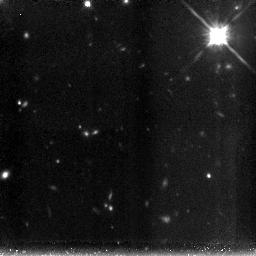
Target: XMMUJ2235
Instrument: NICMOS/NIC3
Filter: F160W
Exposure: 3.6 h
Observation ID: n9b804030

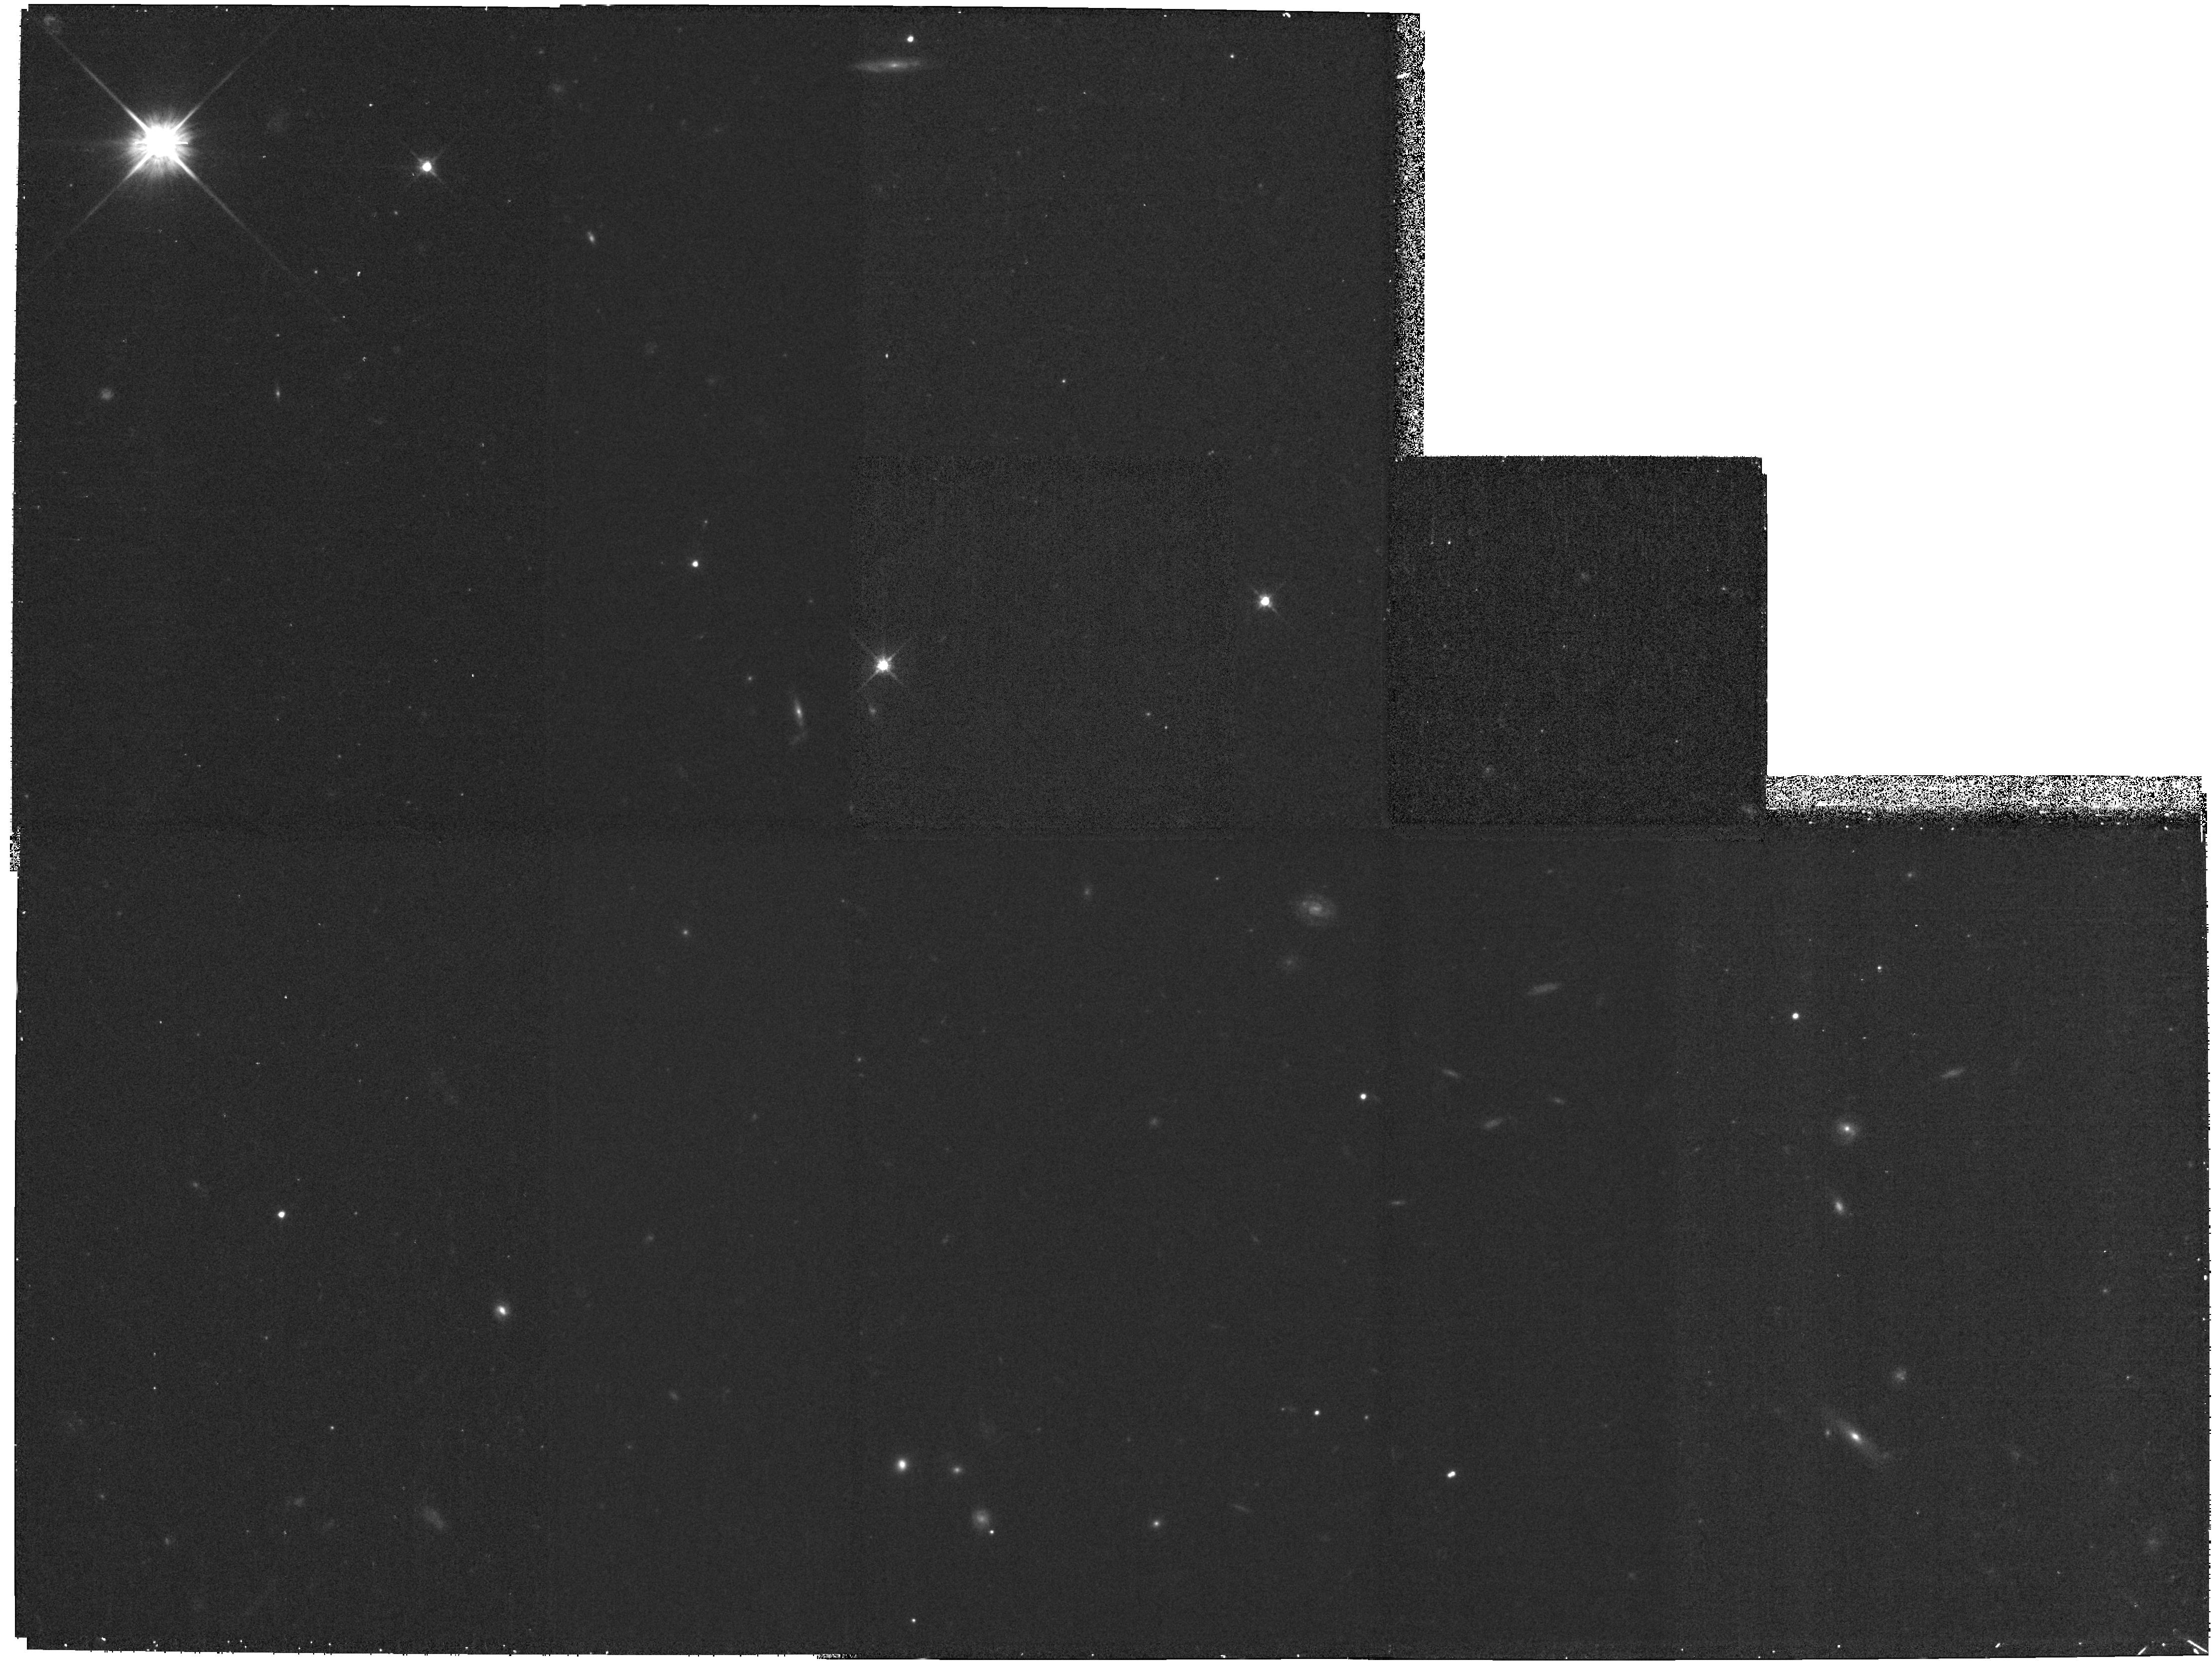
Target: XMMUJ2235
Instrument: WFPC2/PC
Filter: F702W
Exposure: 35 min
Observation ID: hst_10531_01_wfpc2_pc_f702w_u9b801

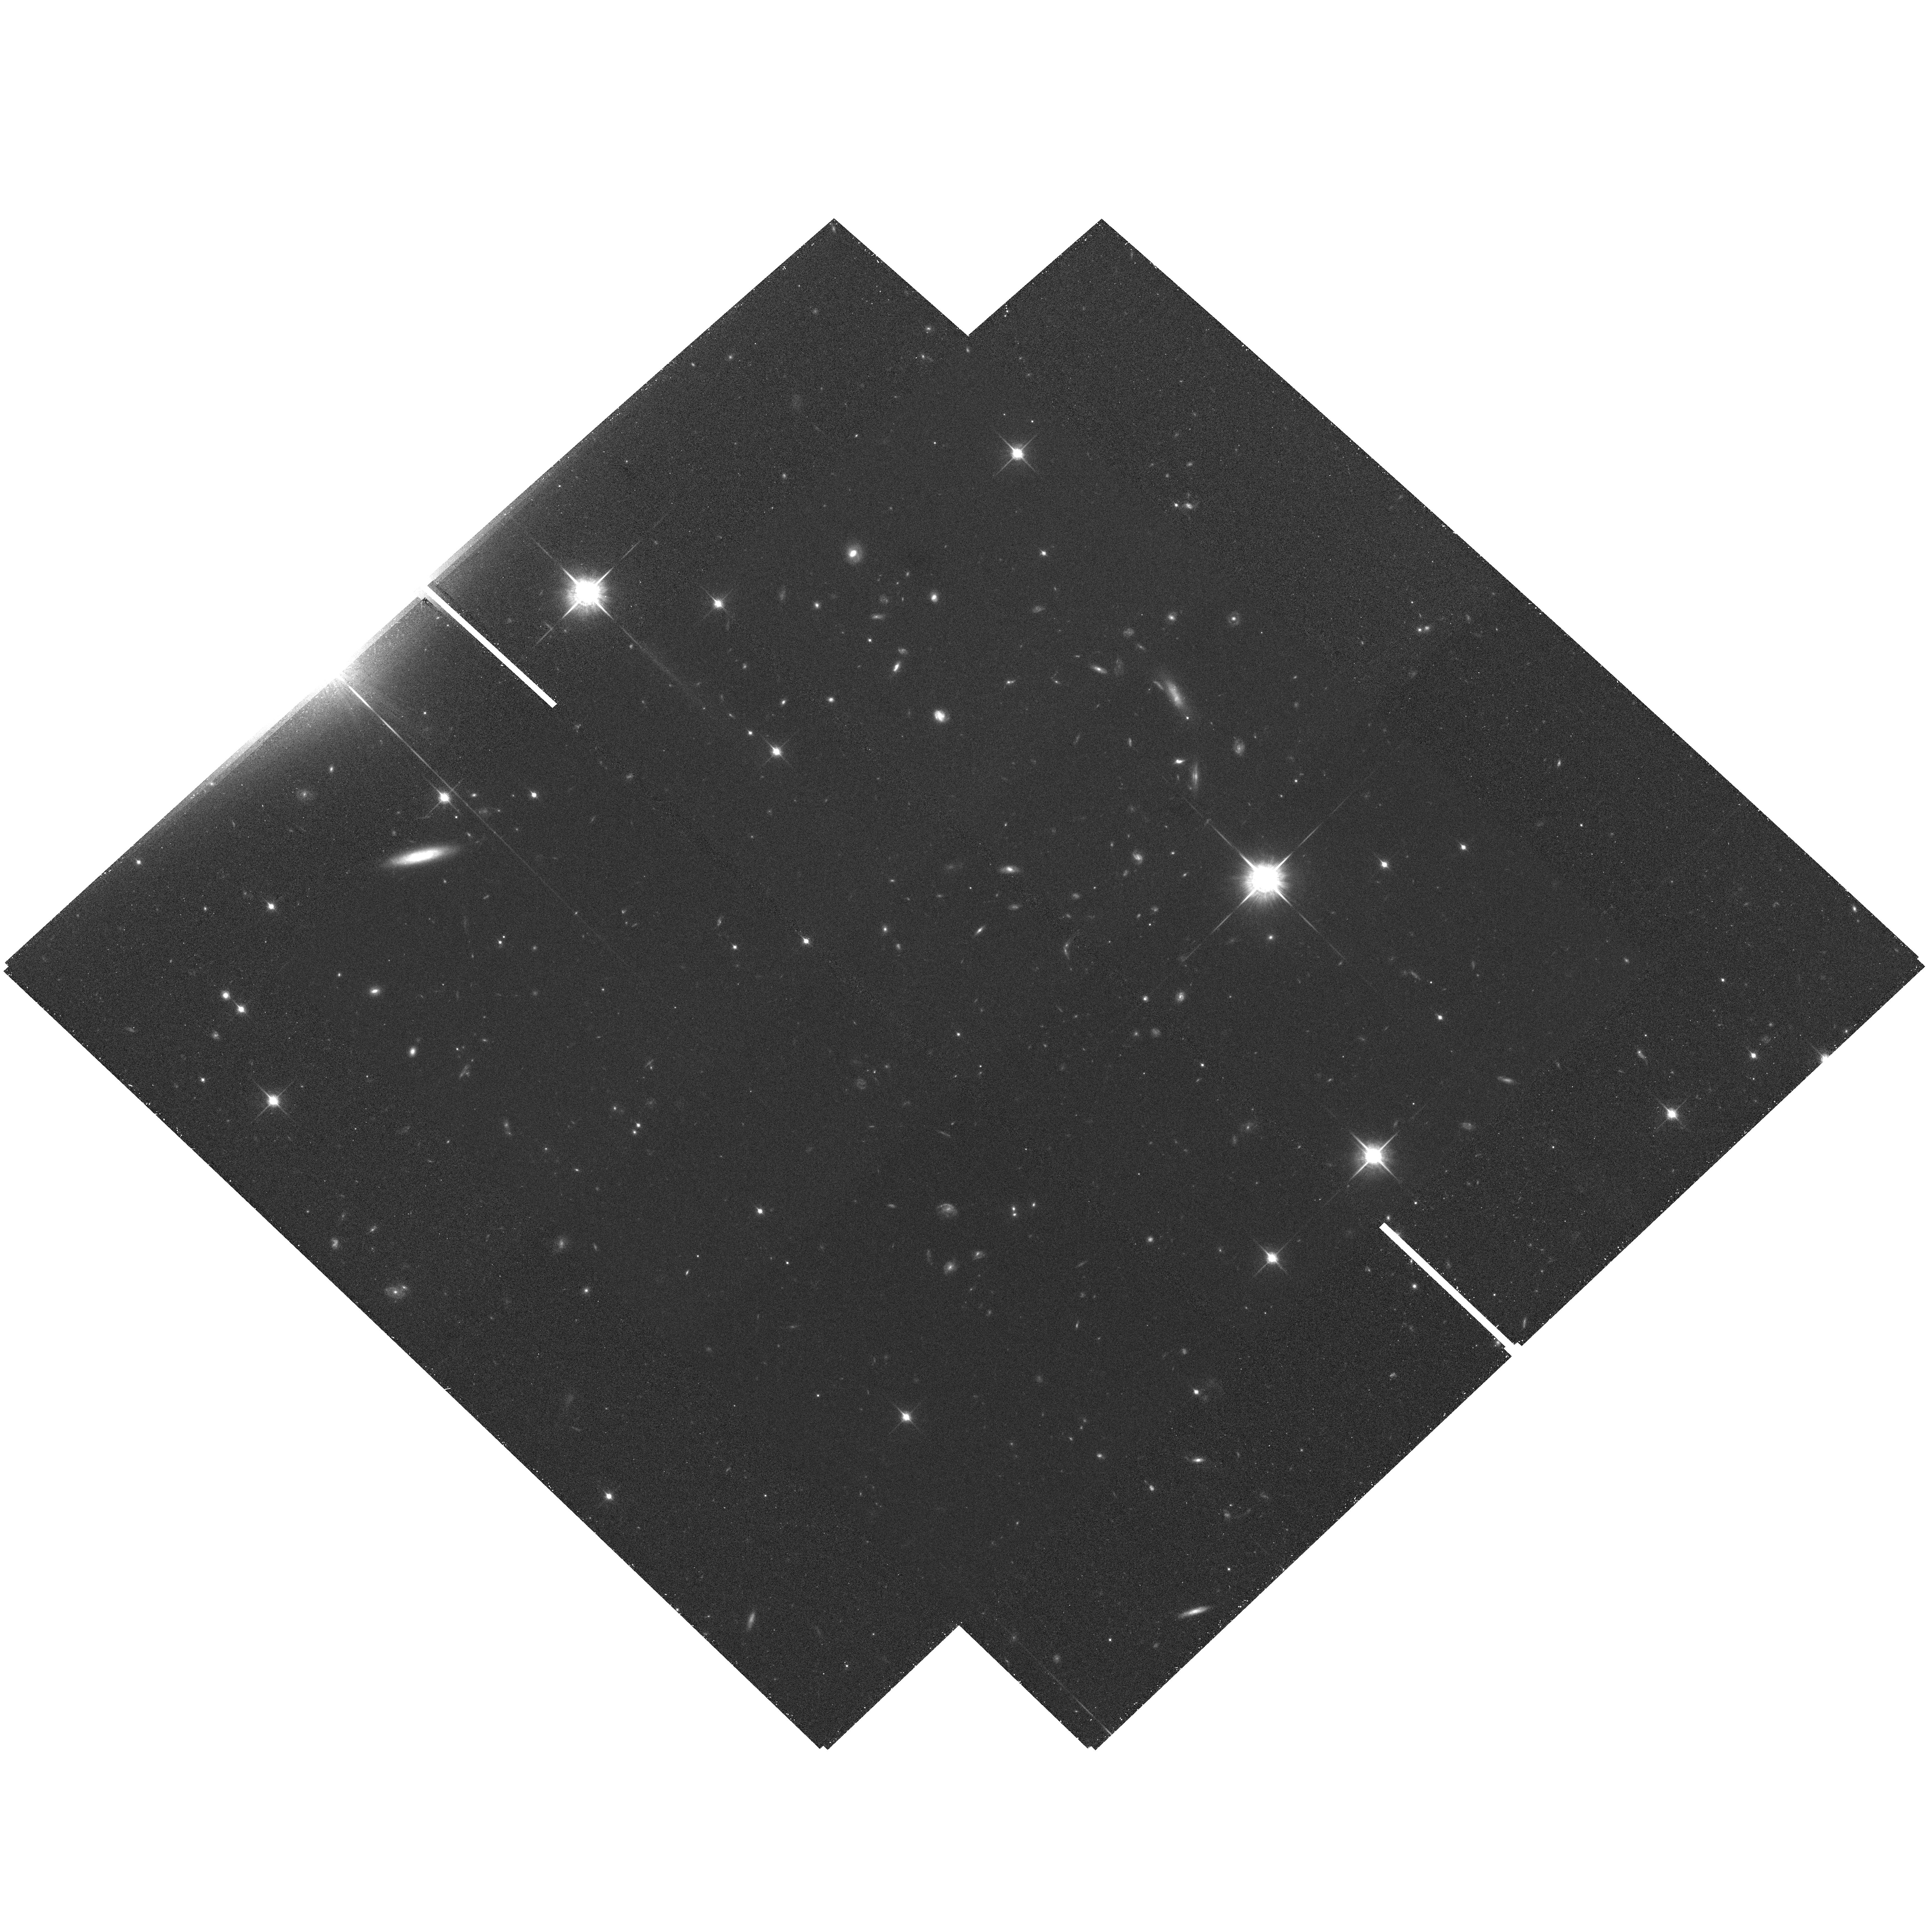
Target: XMMUJ2235
Instrument: ACS/WFC
Filter: F850LP
Exposure: 50 min
Observation ID: hst_10531_01_acs_wfc_f850lp_j9b801

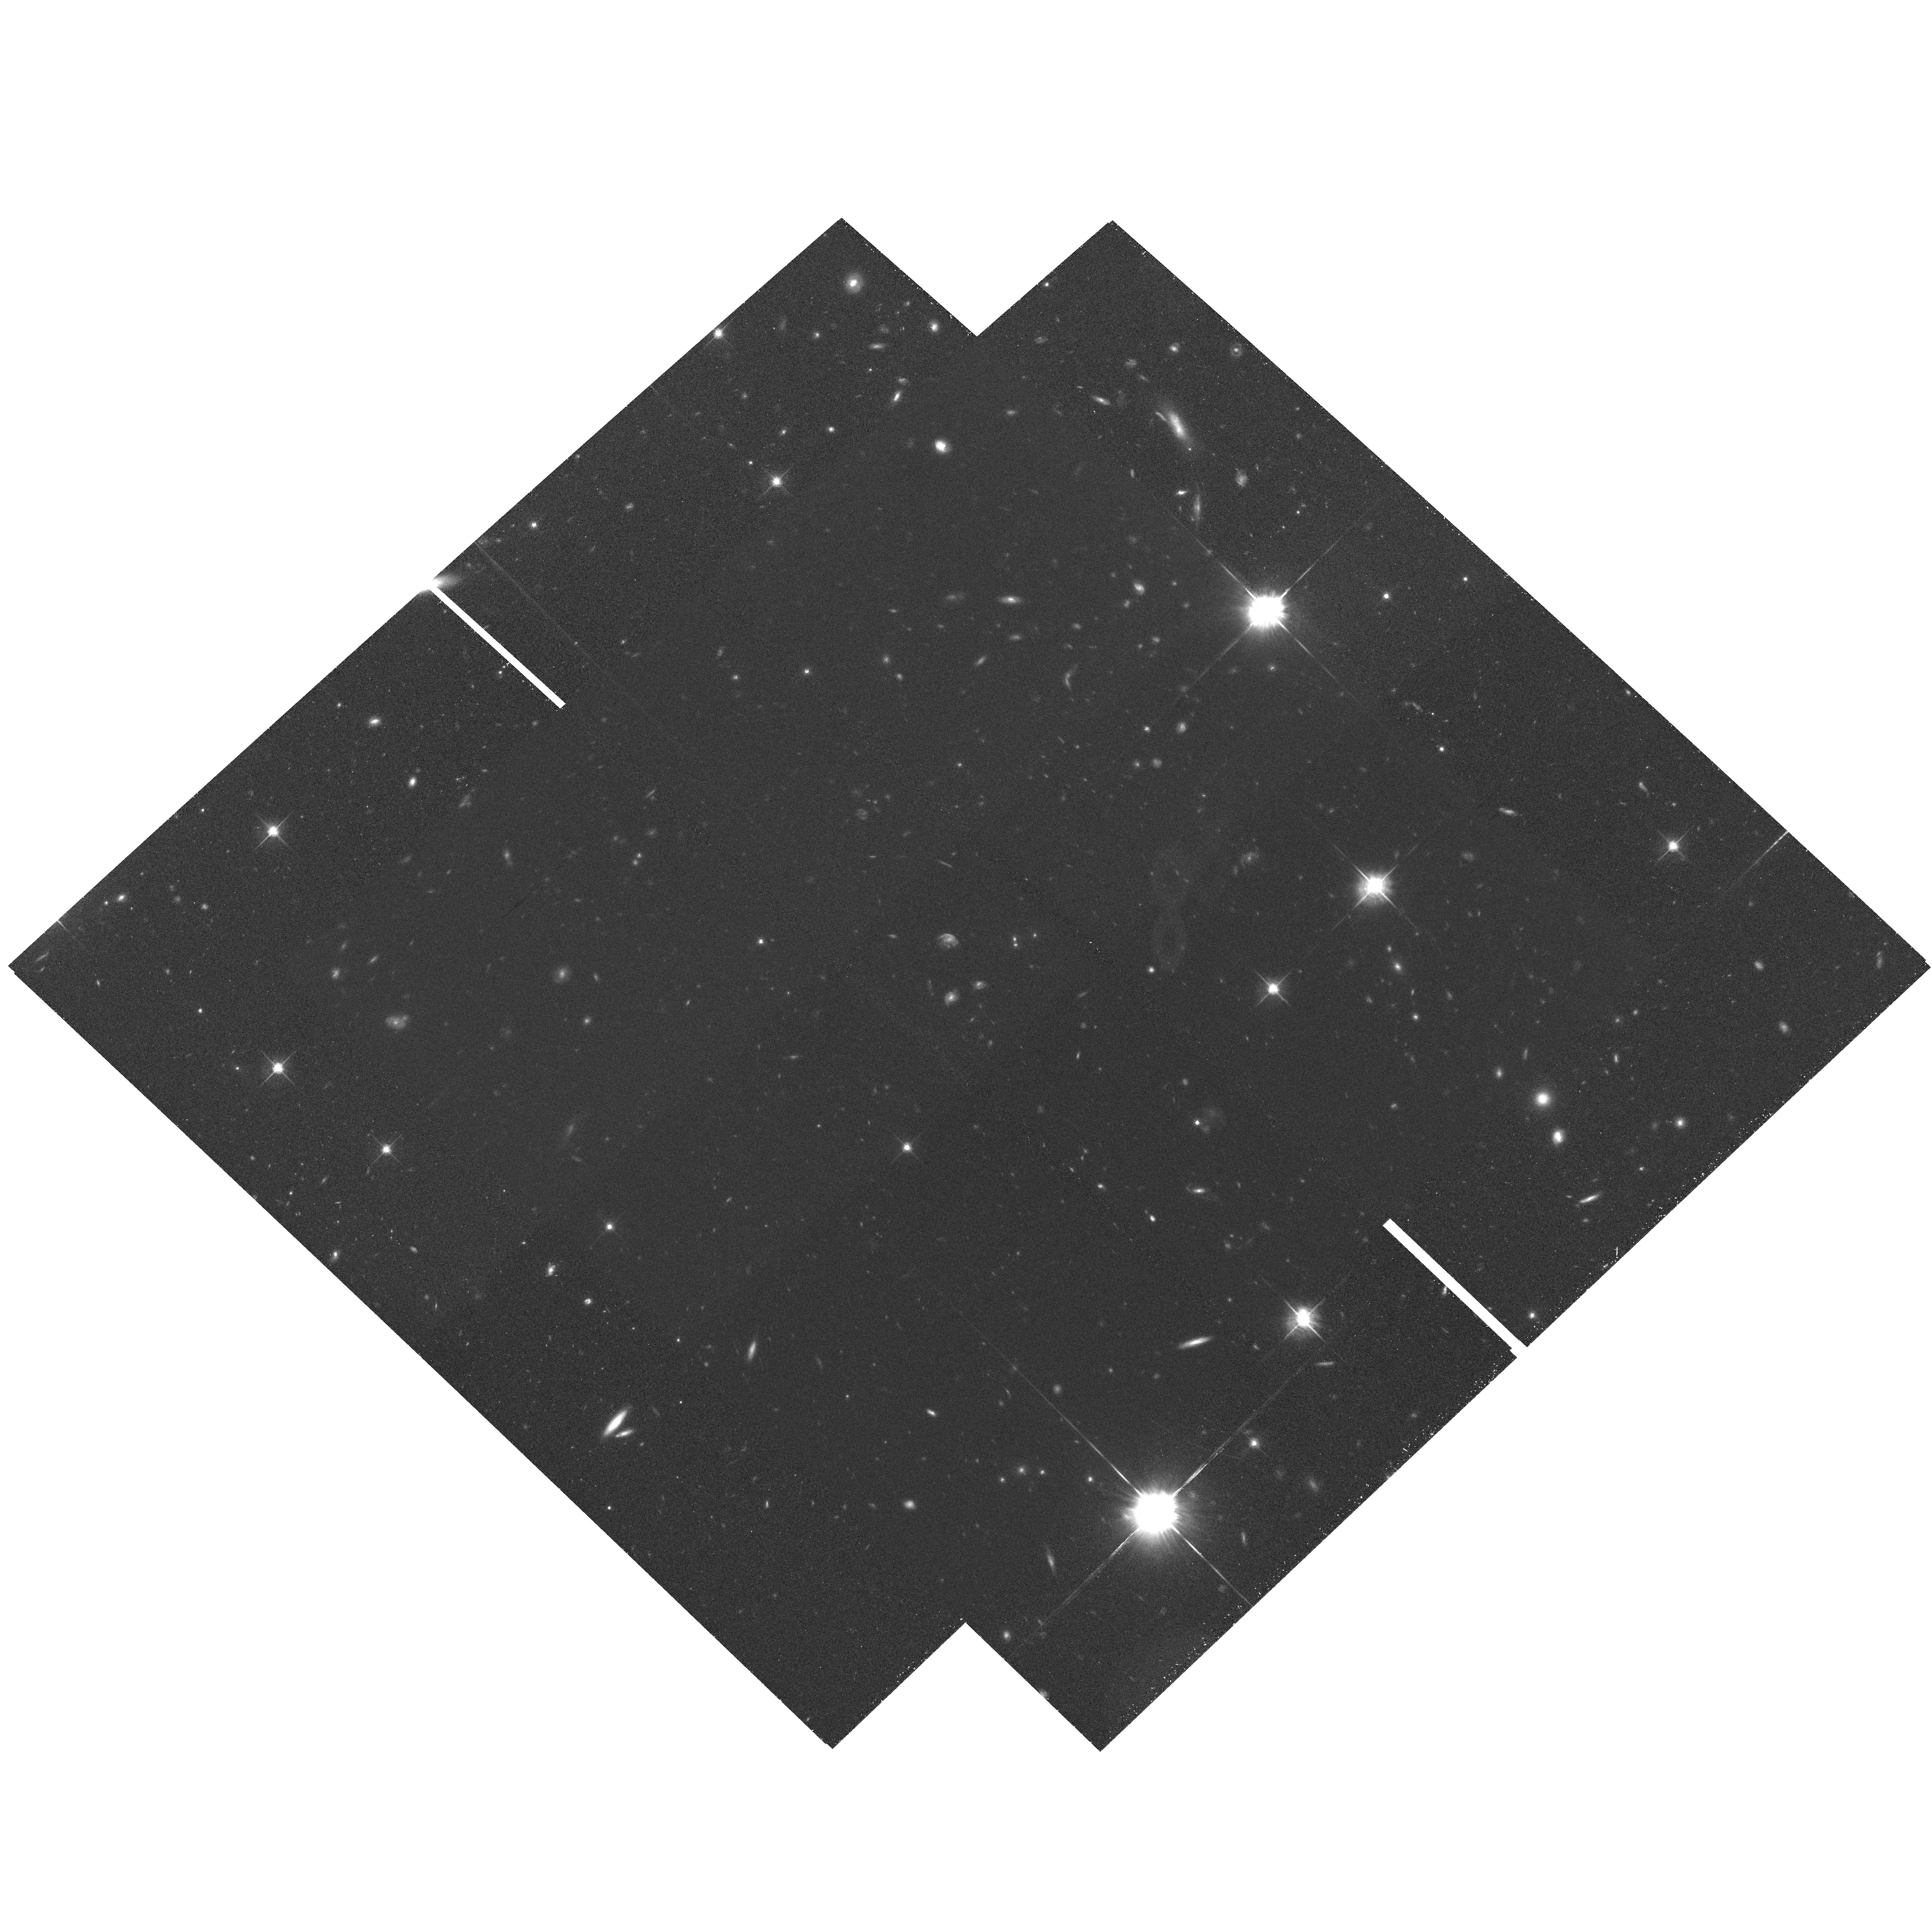
Target: XMMUJ2235
Instrument: ACS/WFC
Filter: F775W
Exposure: 50 min
Observation ID: hst_10531_03_acs_wfc_f775w_j9b803

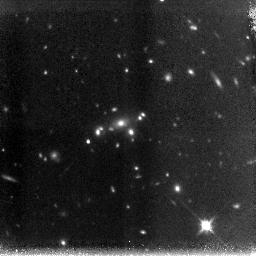
Target: XMMUJ2235
Instrument: NICMOS/NIC3
Filter: F160W
Exposure: 2.1 h
Observation ID: n9b801030

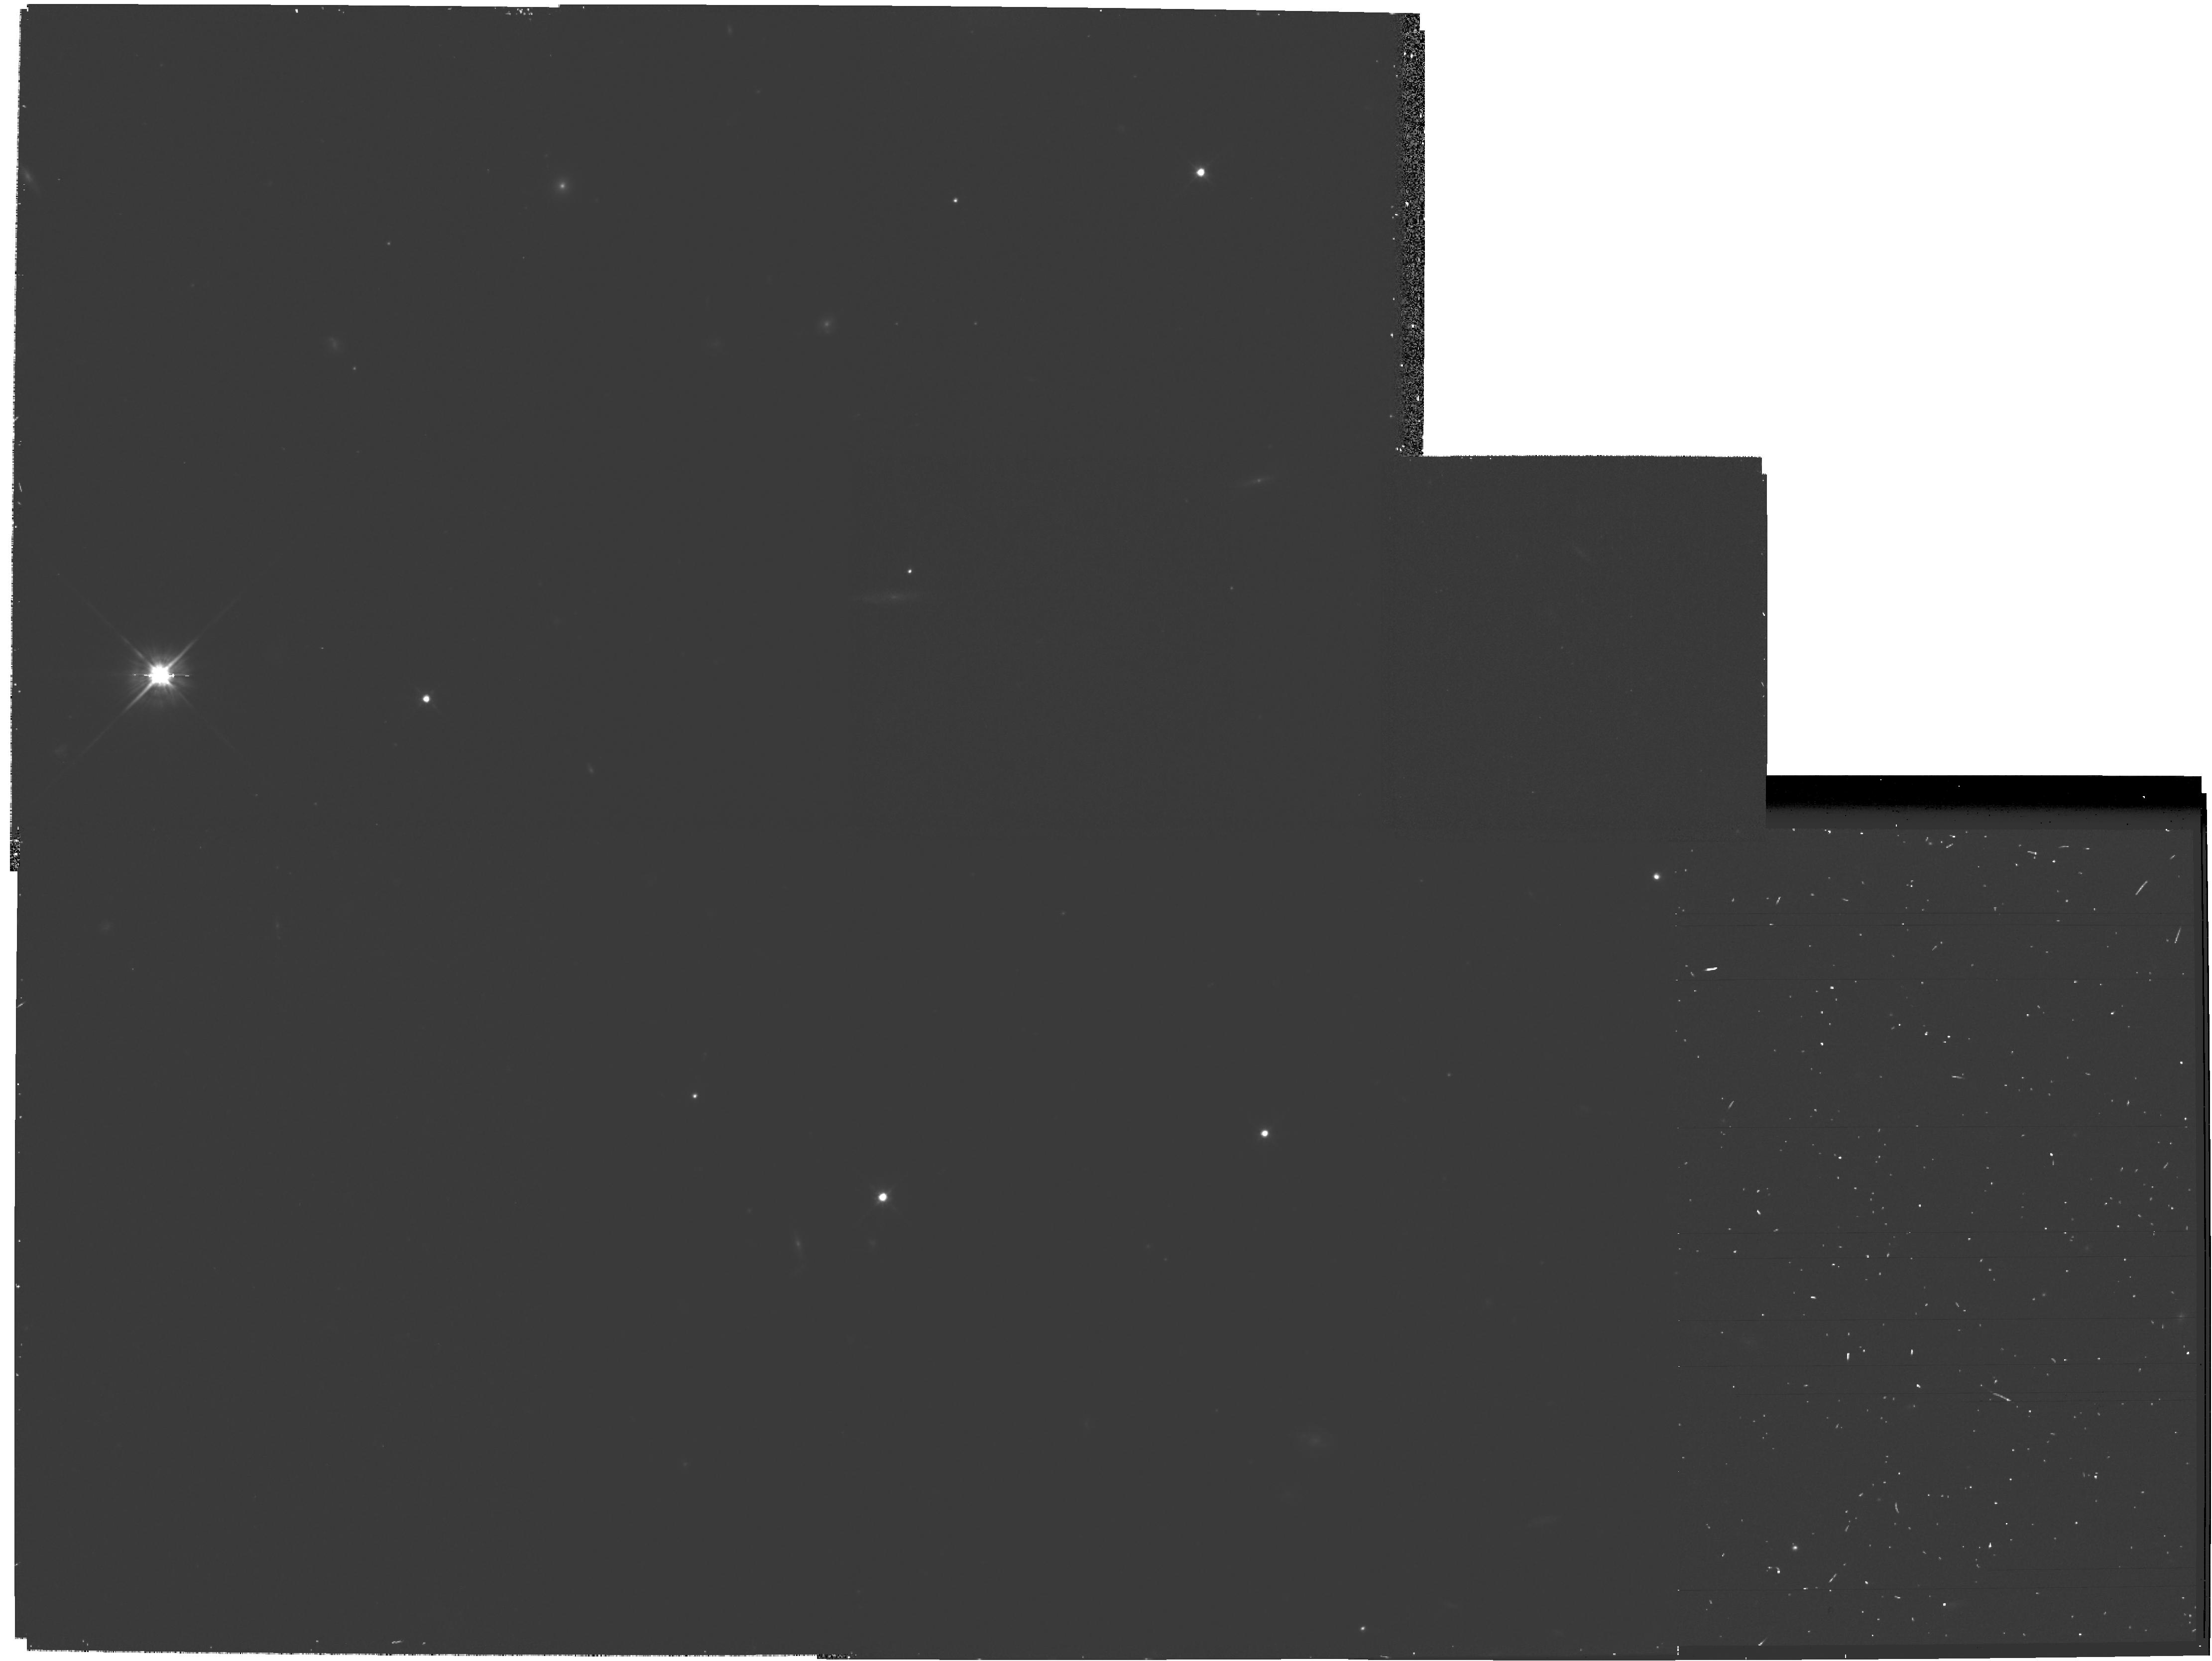
Target: XMMUJ2235
Instrument: WFPC2/PC
Filter: F702W
Exposure: 35 min
Observation ID: hst_10531_02_wfpc2_pc_f702w_u9b802

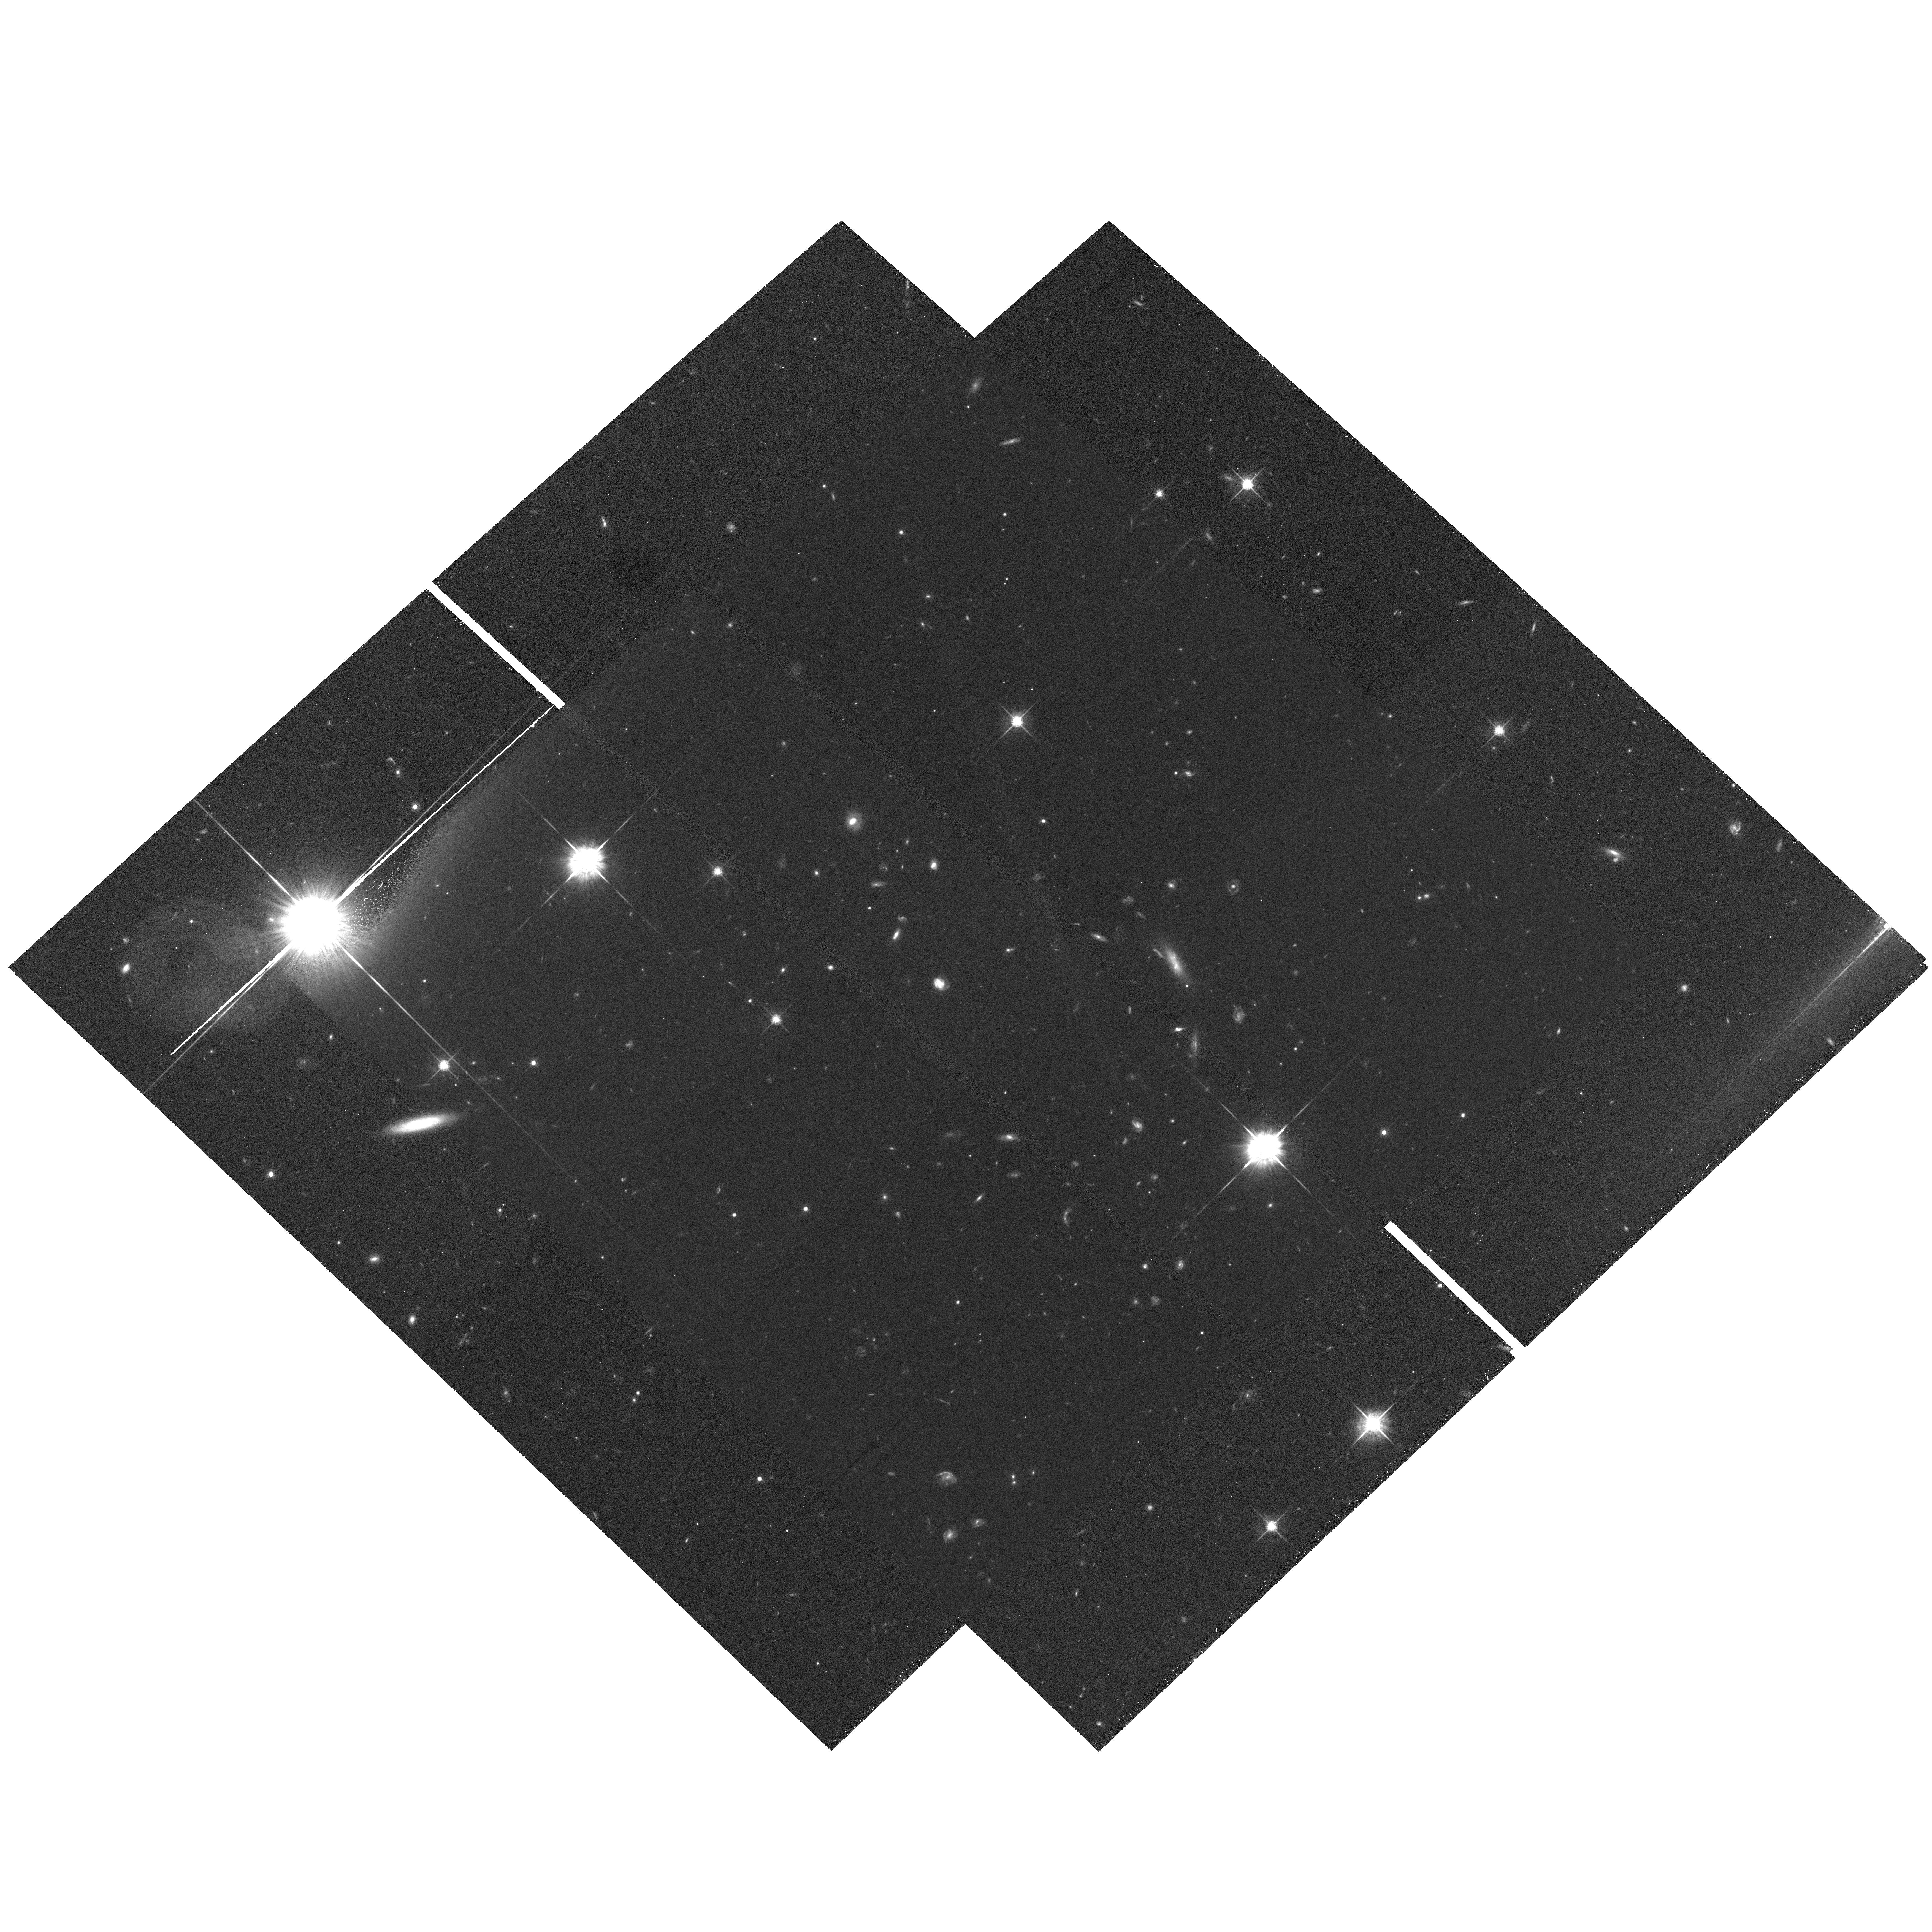
Target: XMMUJ2235
Instrument: ACS/WFC
Filter: F775W
Exposure: 50 min
Observation ID: hst_10531_02_acs_wfc_f775w_j9b802

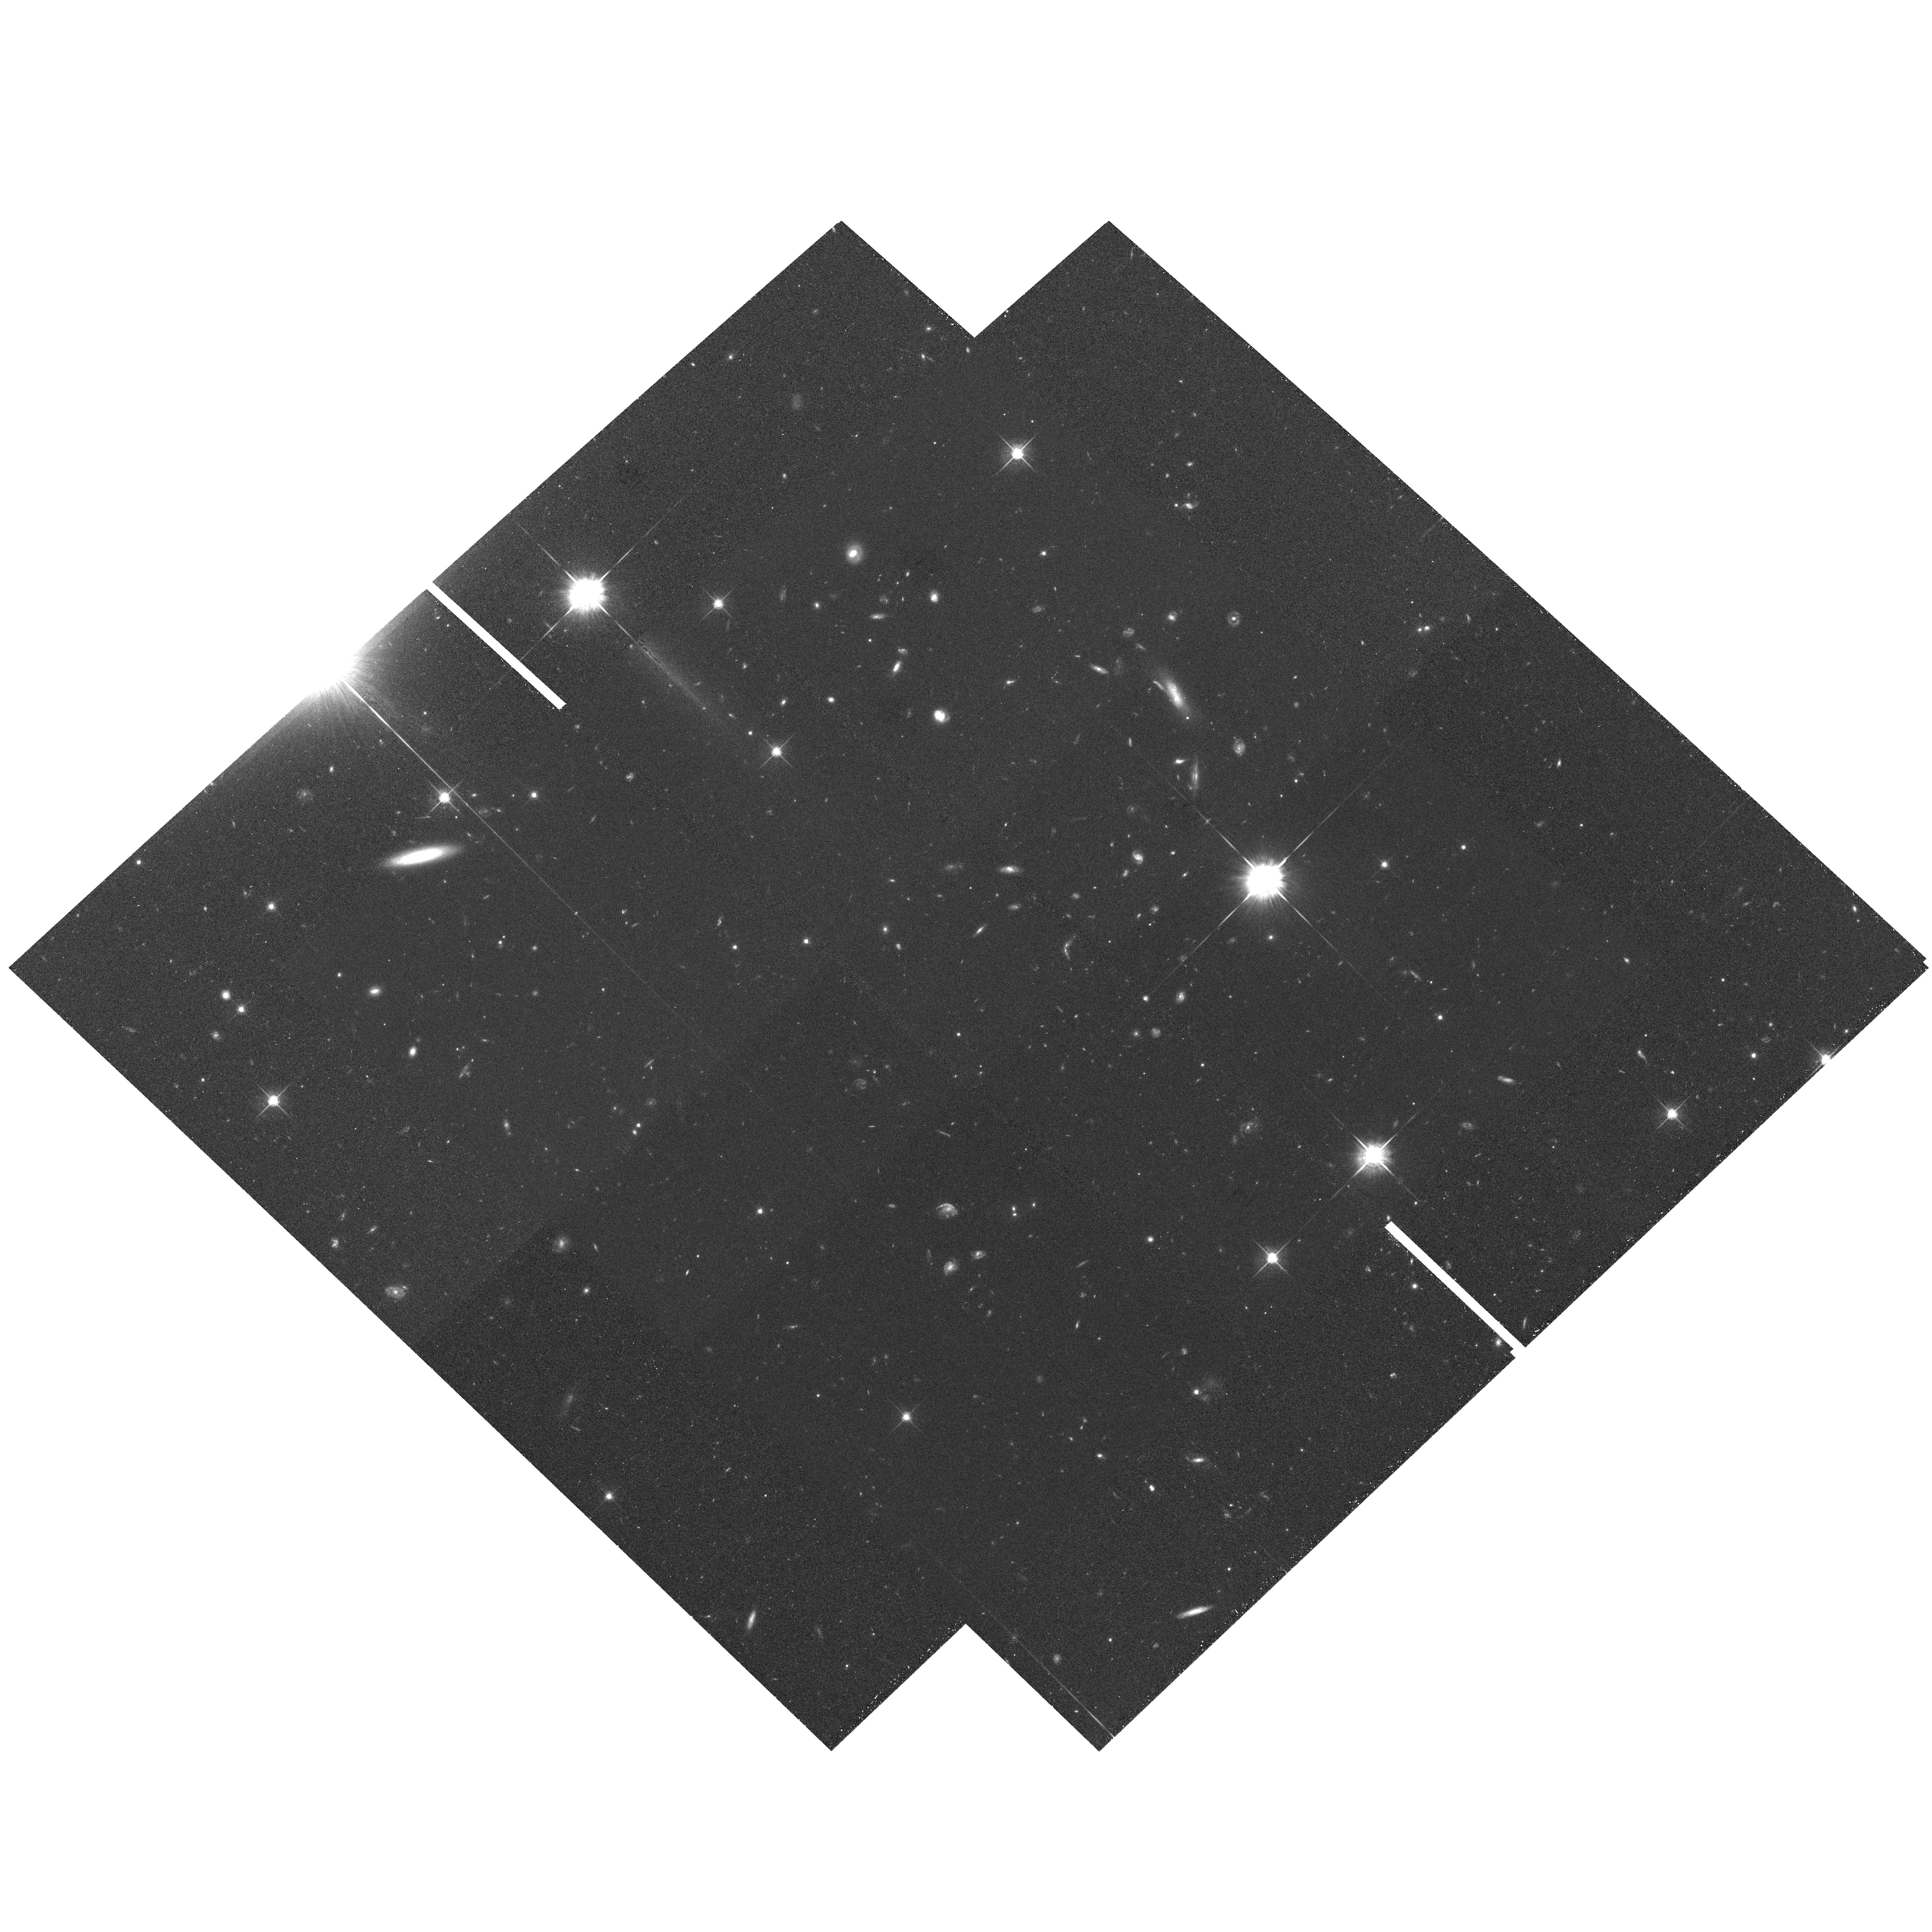
Target: XMMUJ2235
Instrument: ACS/WFC
Filter: F775W
Exposure: 50 min
Observation ID: hst_10531_01_acs_wfc_f775w_j9b801

The most distant X-ray cluster at z = 1.4: morphologies, color-magnitude relation and Fundamental Plane (PI: Mullis, Christopher)

We have been engaged in a serendipitous search for very distant clusters based on extended X-ray sources in archival XMM-Newton observations, followed up by R and z snapshot imaging with VLT-FORS2. Very recent VLT-FORS2 spectroscopy of the best high-z candidate (reddest R-z galaxy overdensity) has unambiguously confirmed the presence of a massive cluster at z = 1.392 (11 secure redshifts), a record-breaking distance to date, which bears a crucial leverage on the evolution and formation of the most massive galaxies and clusters. We propose here to obtain deep NICMOS images in the H band and ACS images in the z band of the z = 1.4 cluster. The high resolution and sensitivity will allow us to study morphologies, measure lengthscales and surface photometry of the cluster members. We will analyse the color-magnitude relation and, in combination with velocity dispersions from VLT-FORS2 spectroscopy, we will extend the study of the Fundamental Plane to the highest possible limit. Tracing these scaling relations in clusters to an unprecedented look-back time will enable us to put strong constraints on the formation epoch of cluster galaxies.